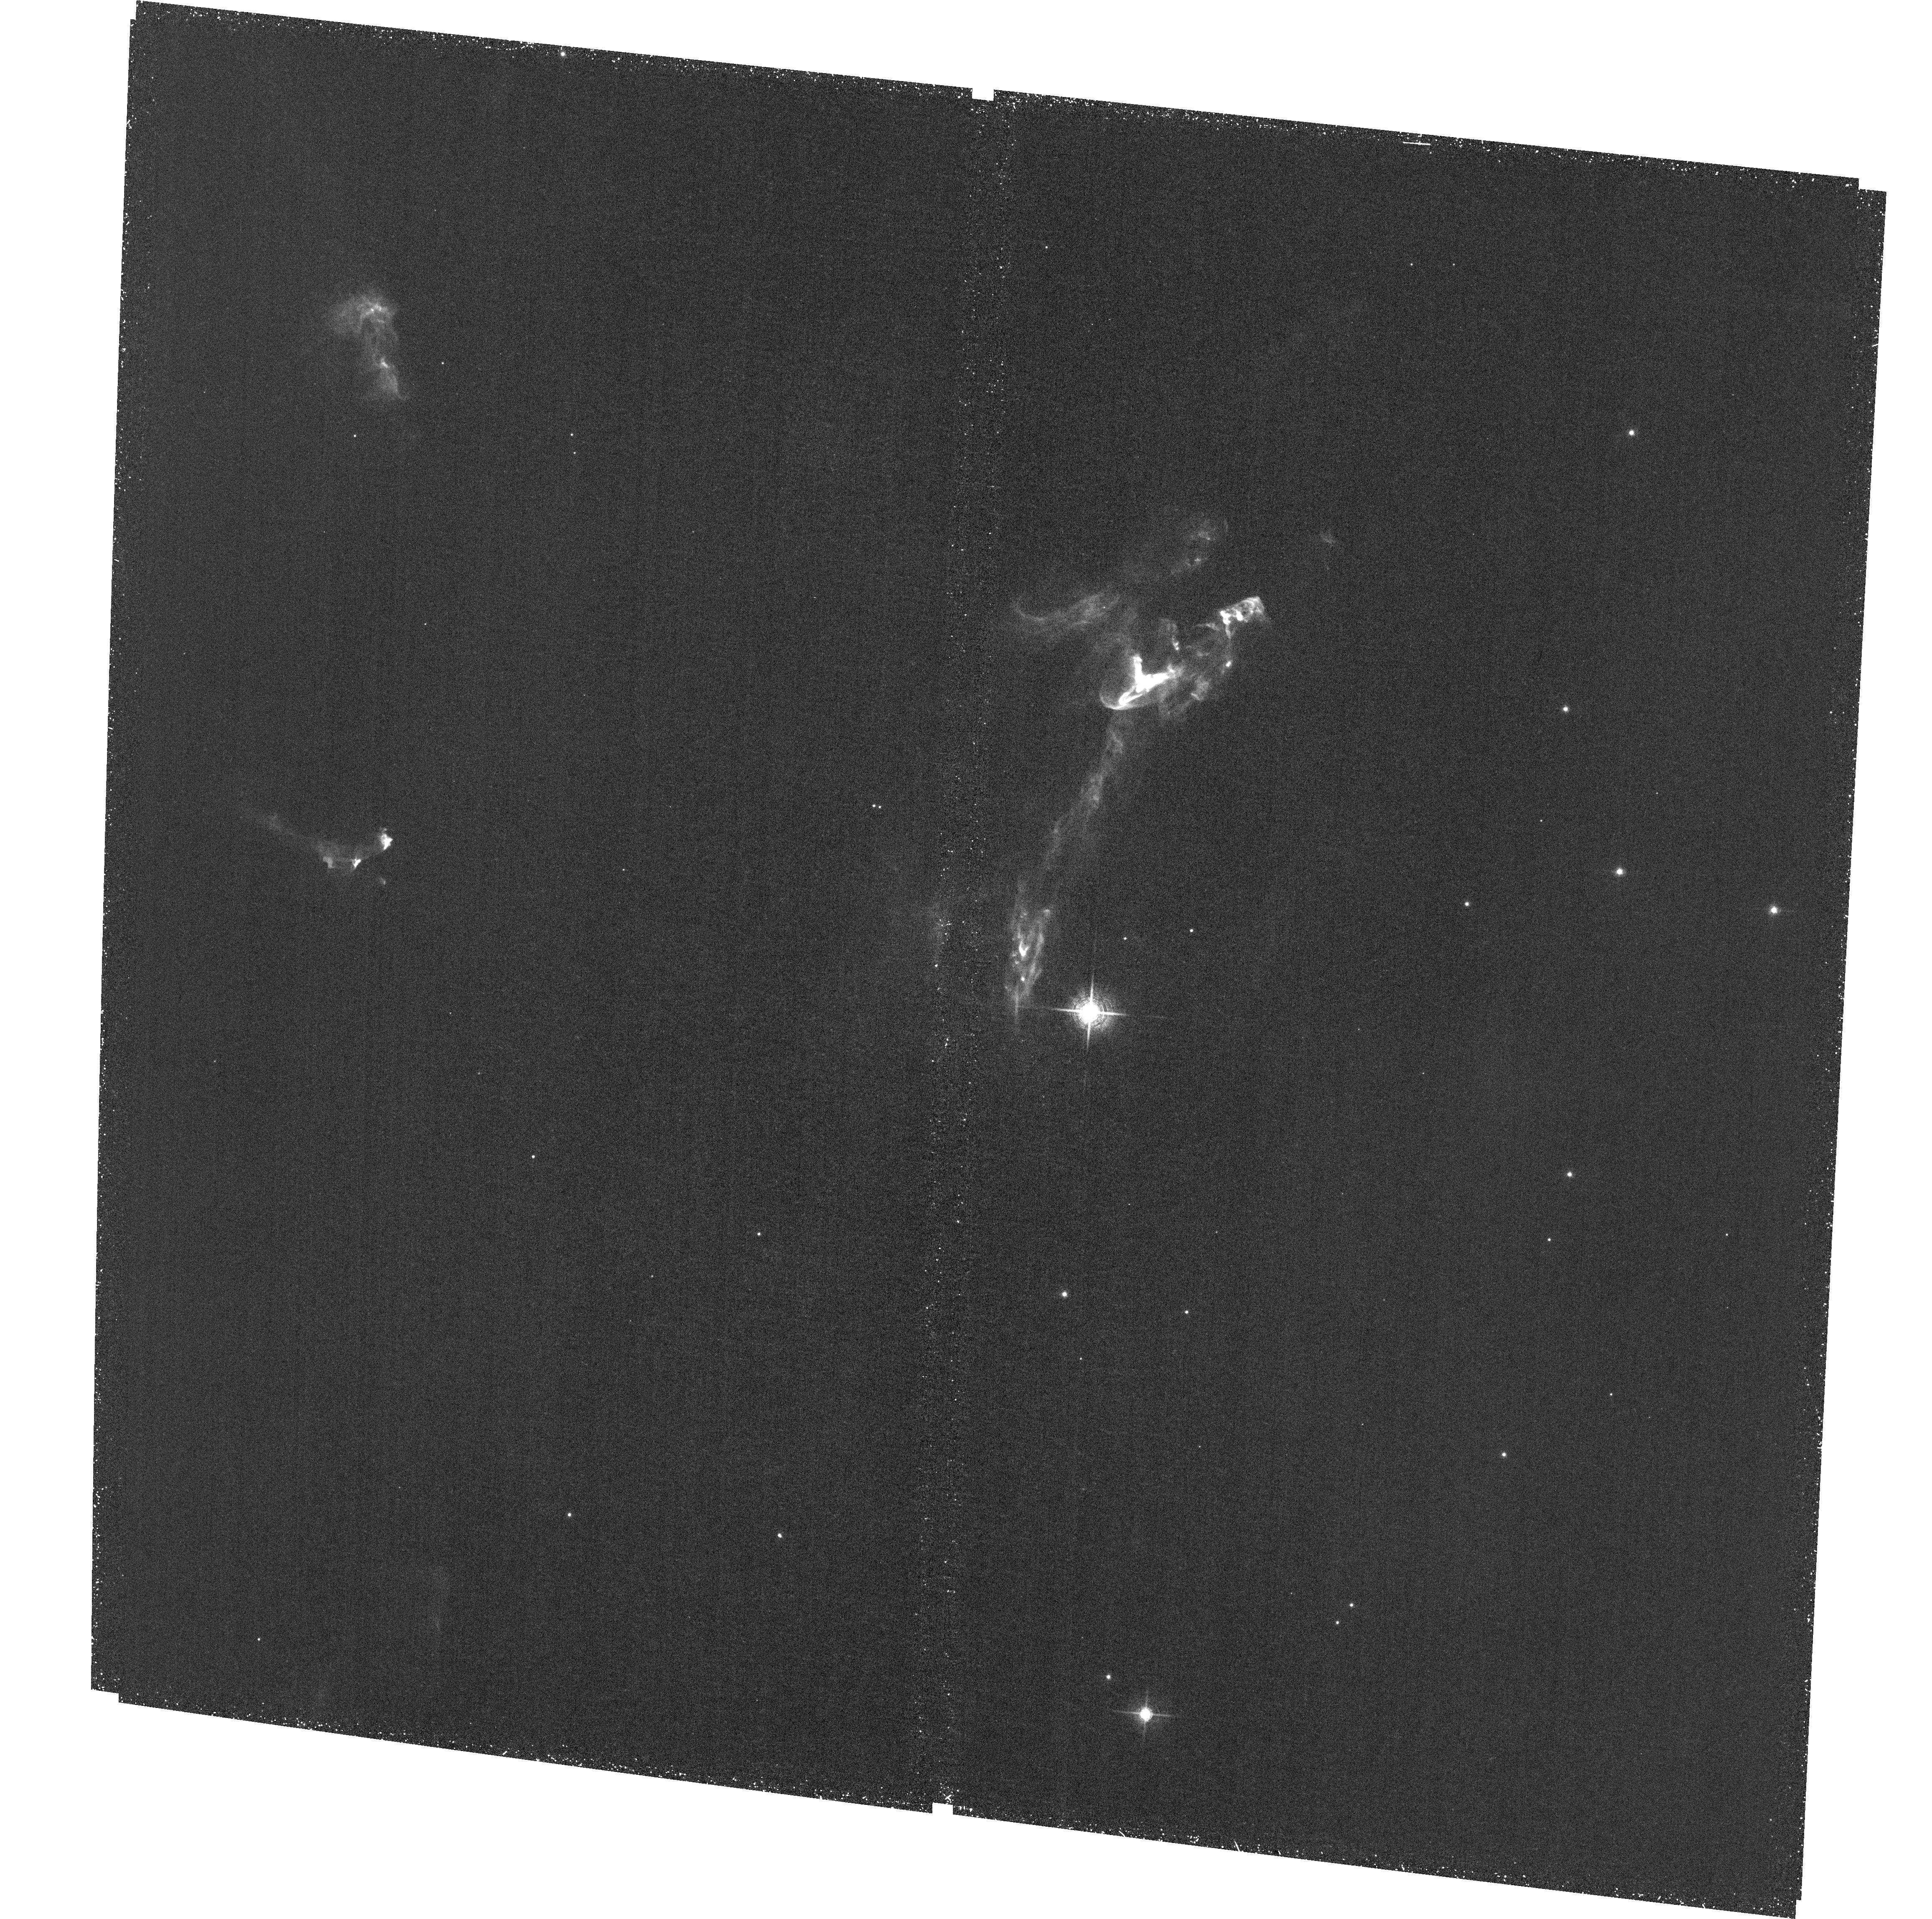
Target: field at RA 86.466°, Dec -0.094°. Instrument: ACS/WFC. Filter: F658N. Exposure: 1.4 h. Observation ID: hst_13485_04_acs_wfc_f658n_jc9o04

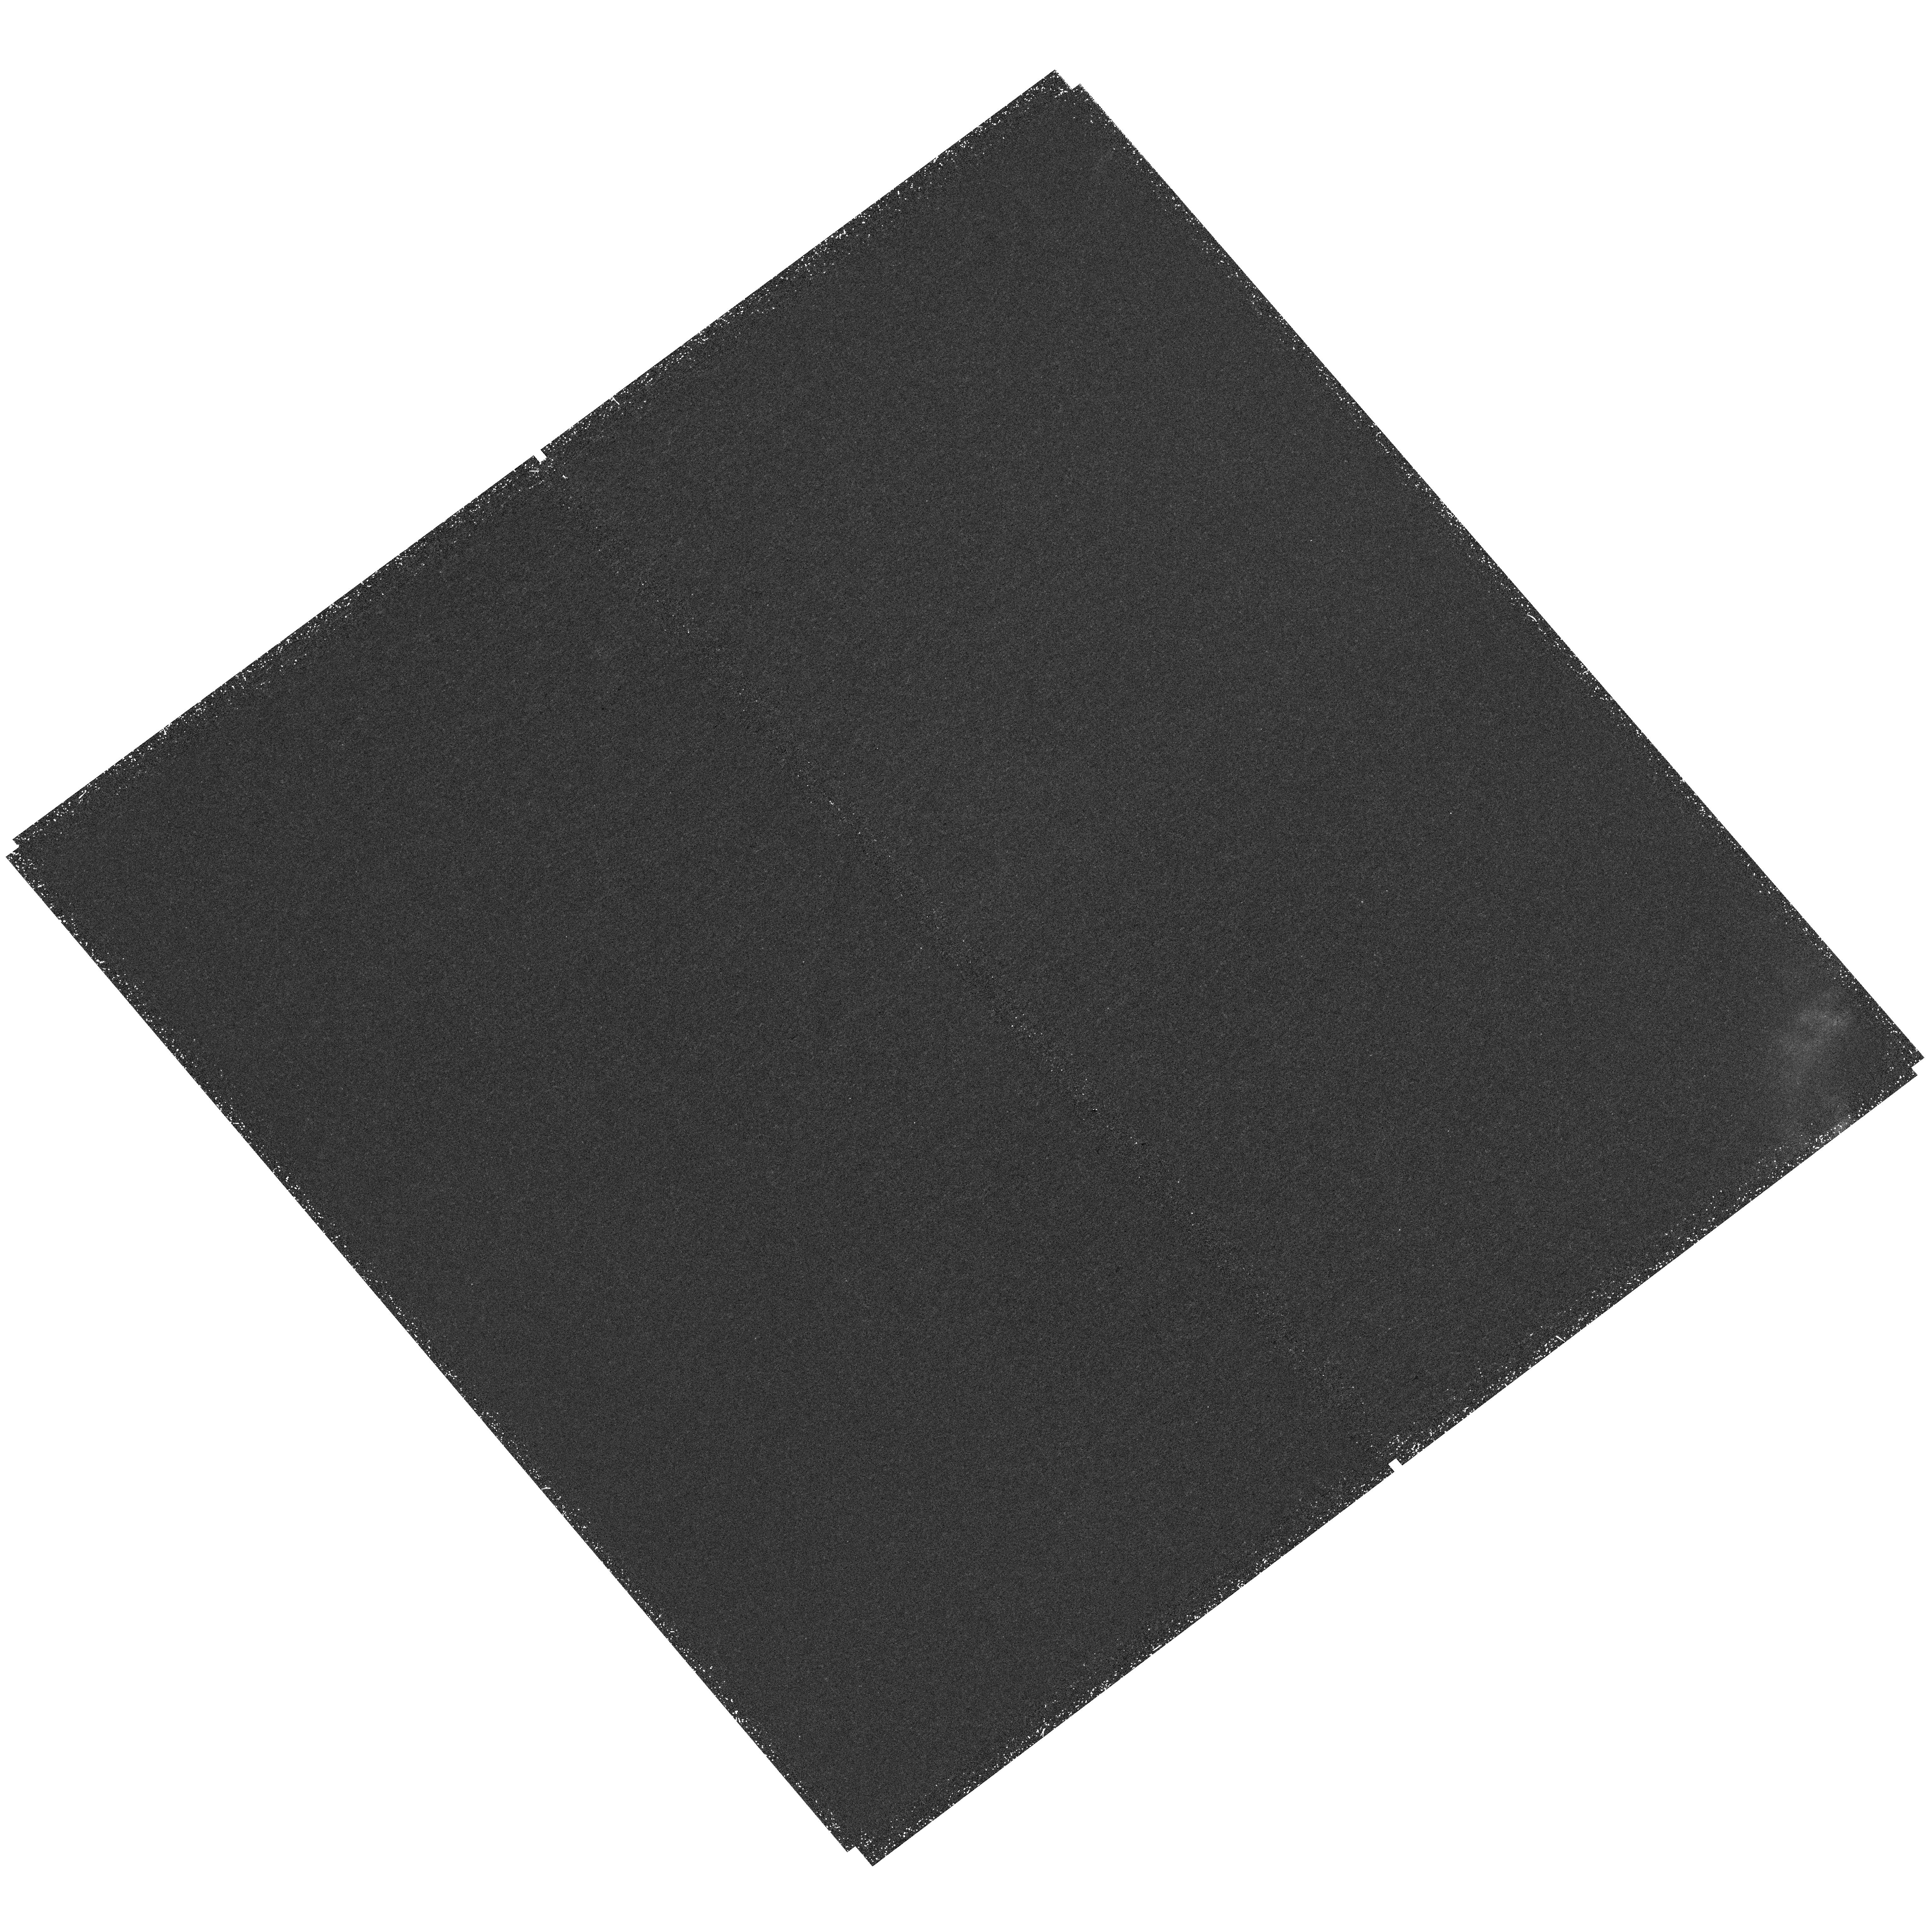
Target: HH24. Instrument: WFC3/UVIS. Filter: F656N. Exposure: 1.5 h. Observation ID: hst_13485_01_wfc3_uvis_f656n_ic9o01

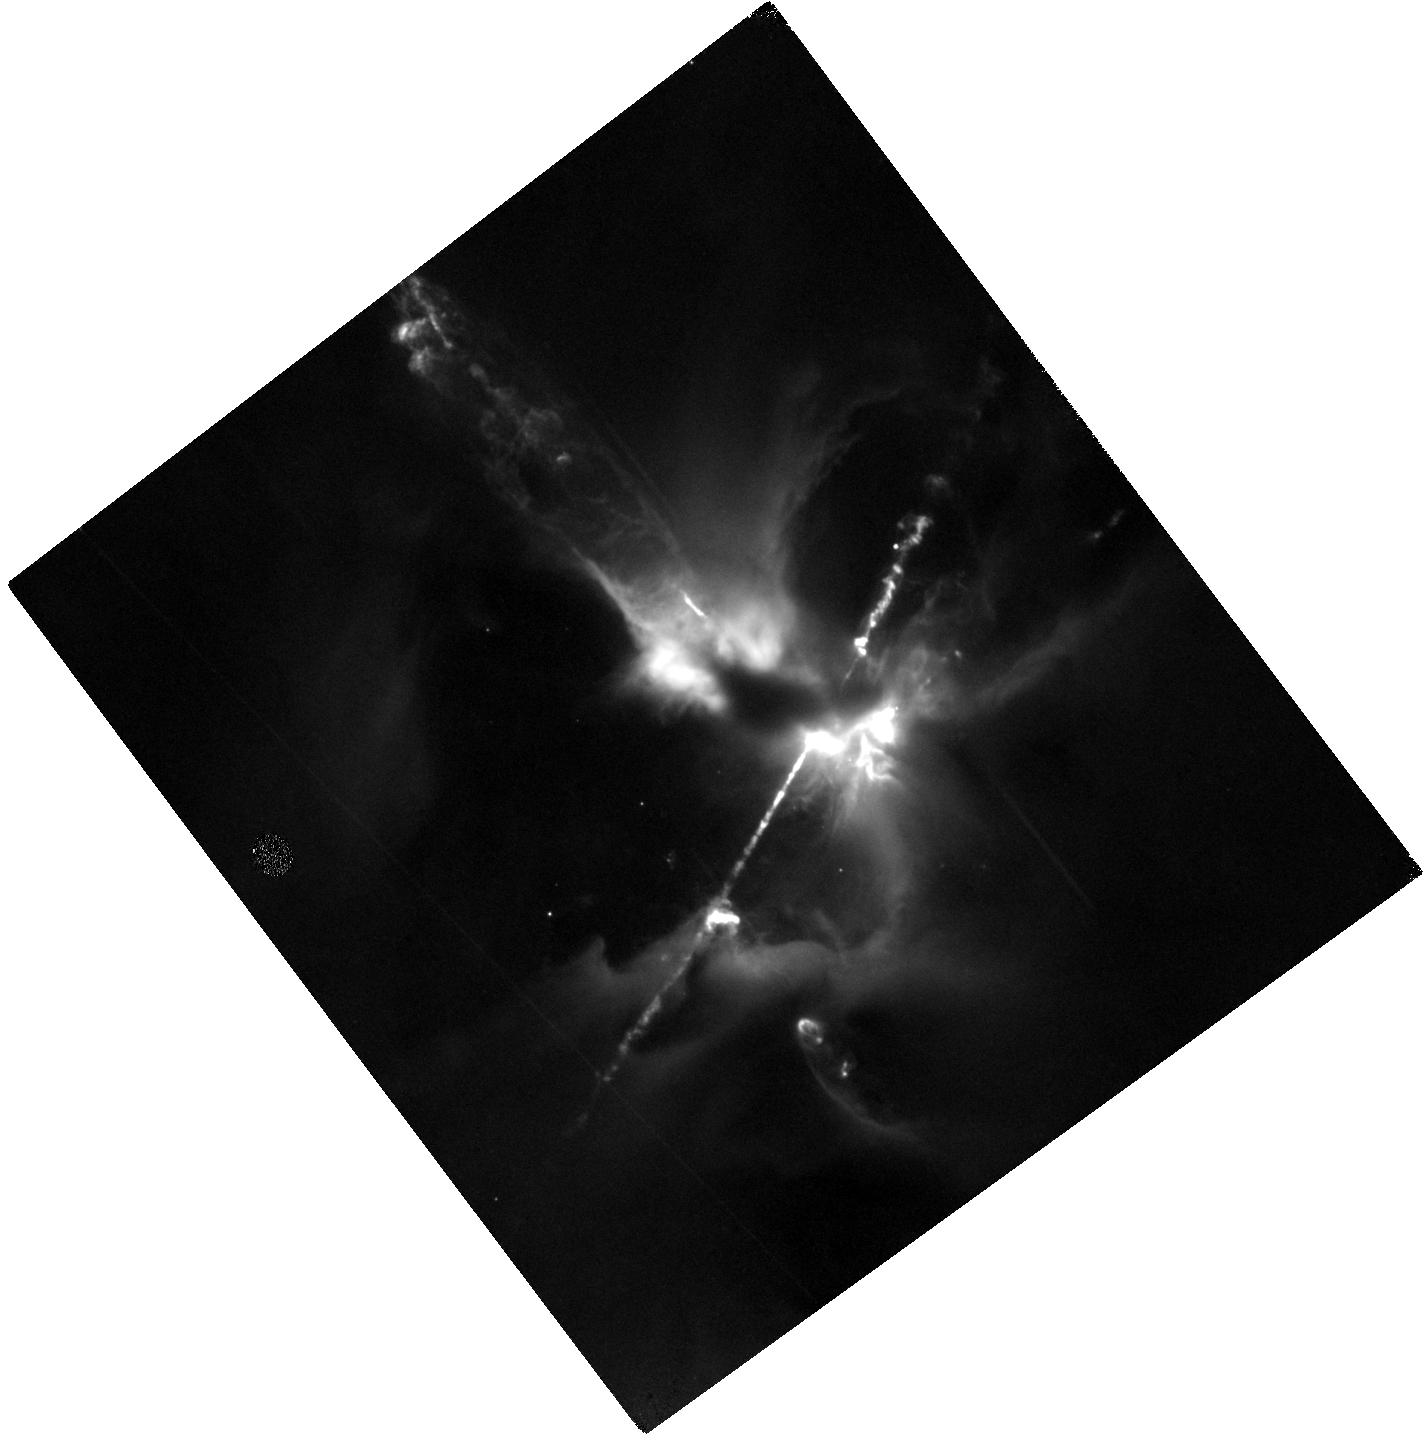
Target: HH24JET4. Instrument: WFC3/IR. Filter: F164N. Exposure: 1.5 h. Observation ID: hst_13485_03_wfc3_ir_f164n_ic9o03

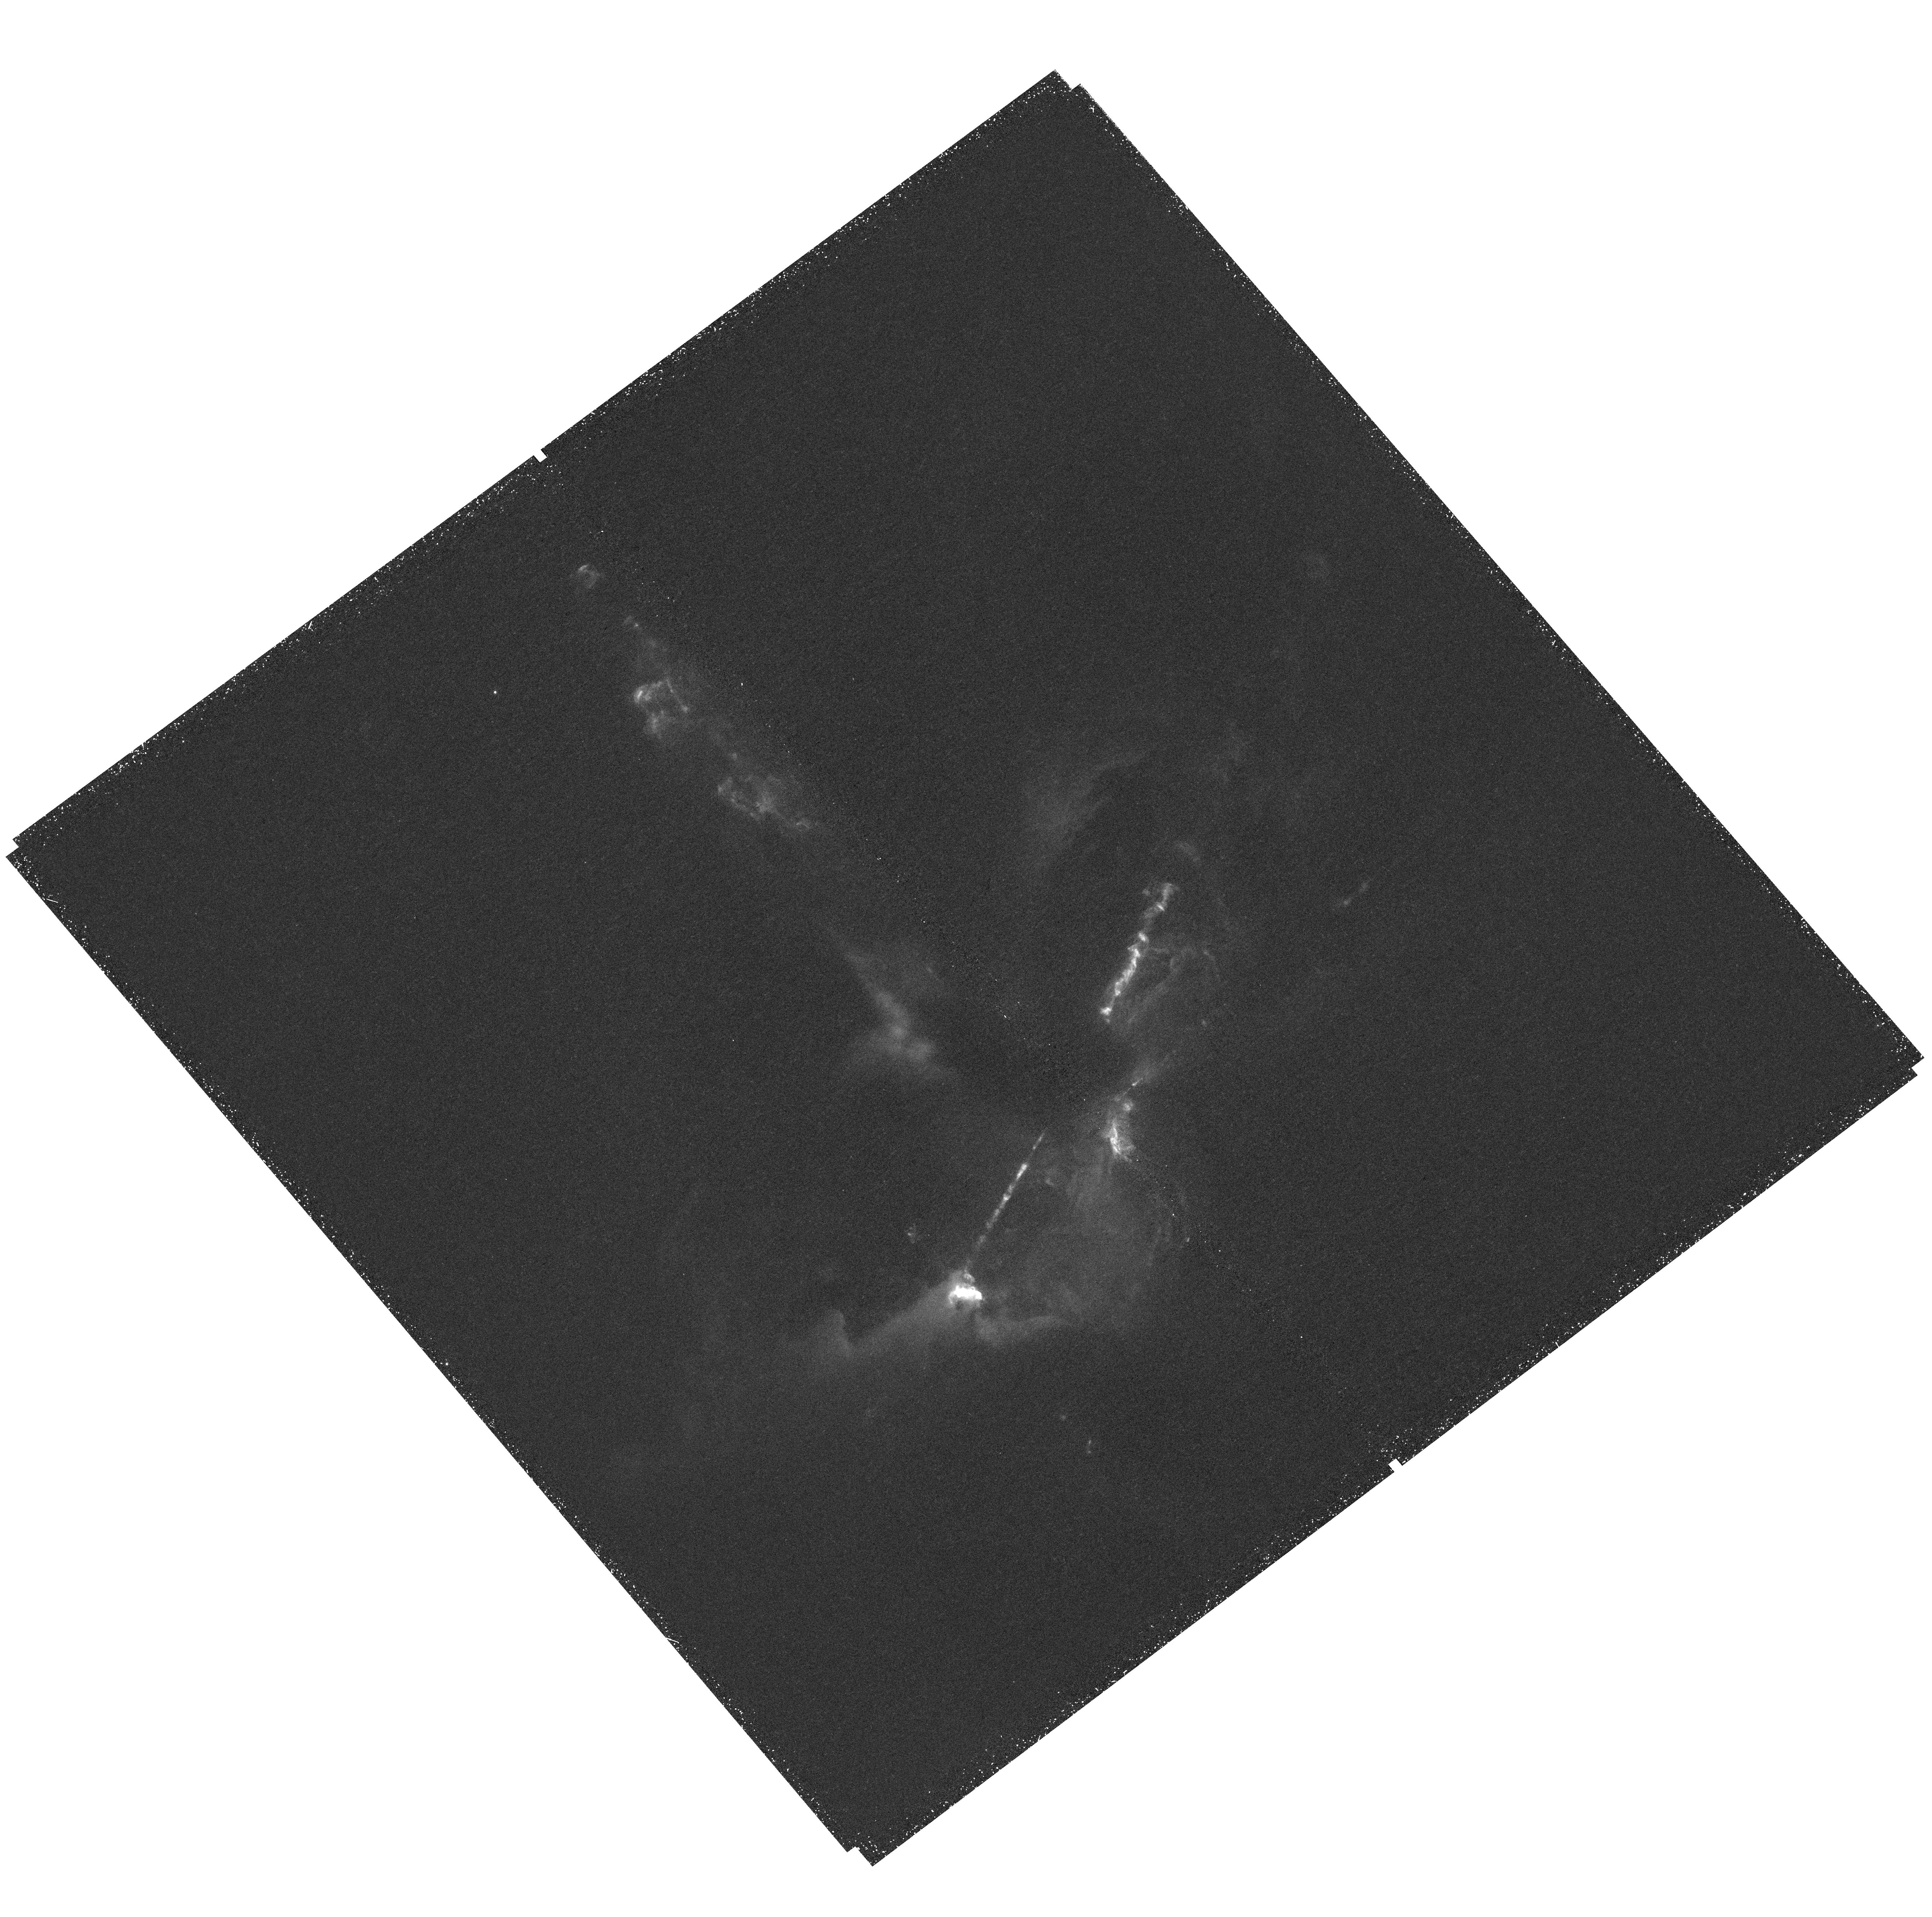
Target: HH24. Instrument: WFC3/UVIS. Filter: F673N. Exposure: 1.5 h. Observation ID: hst_13485_02_wfc3_uvis_f673n_ic9o02

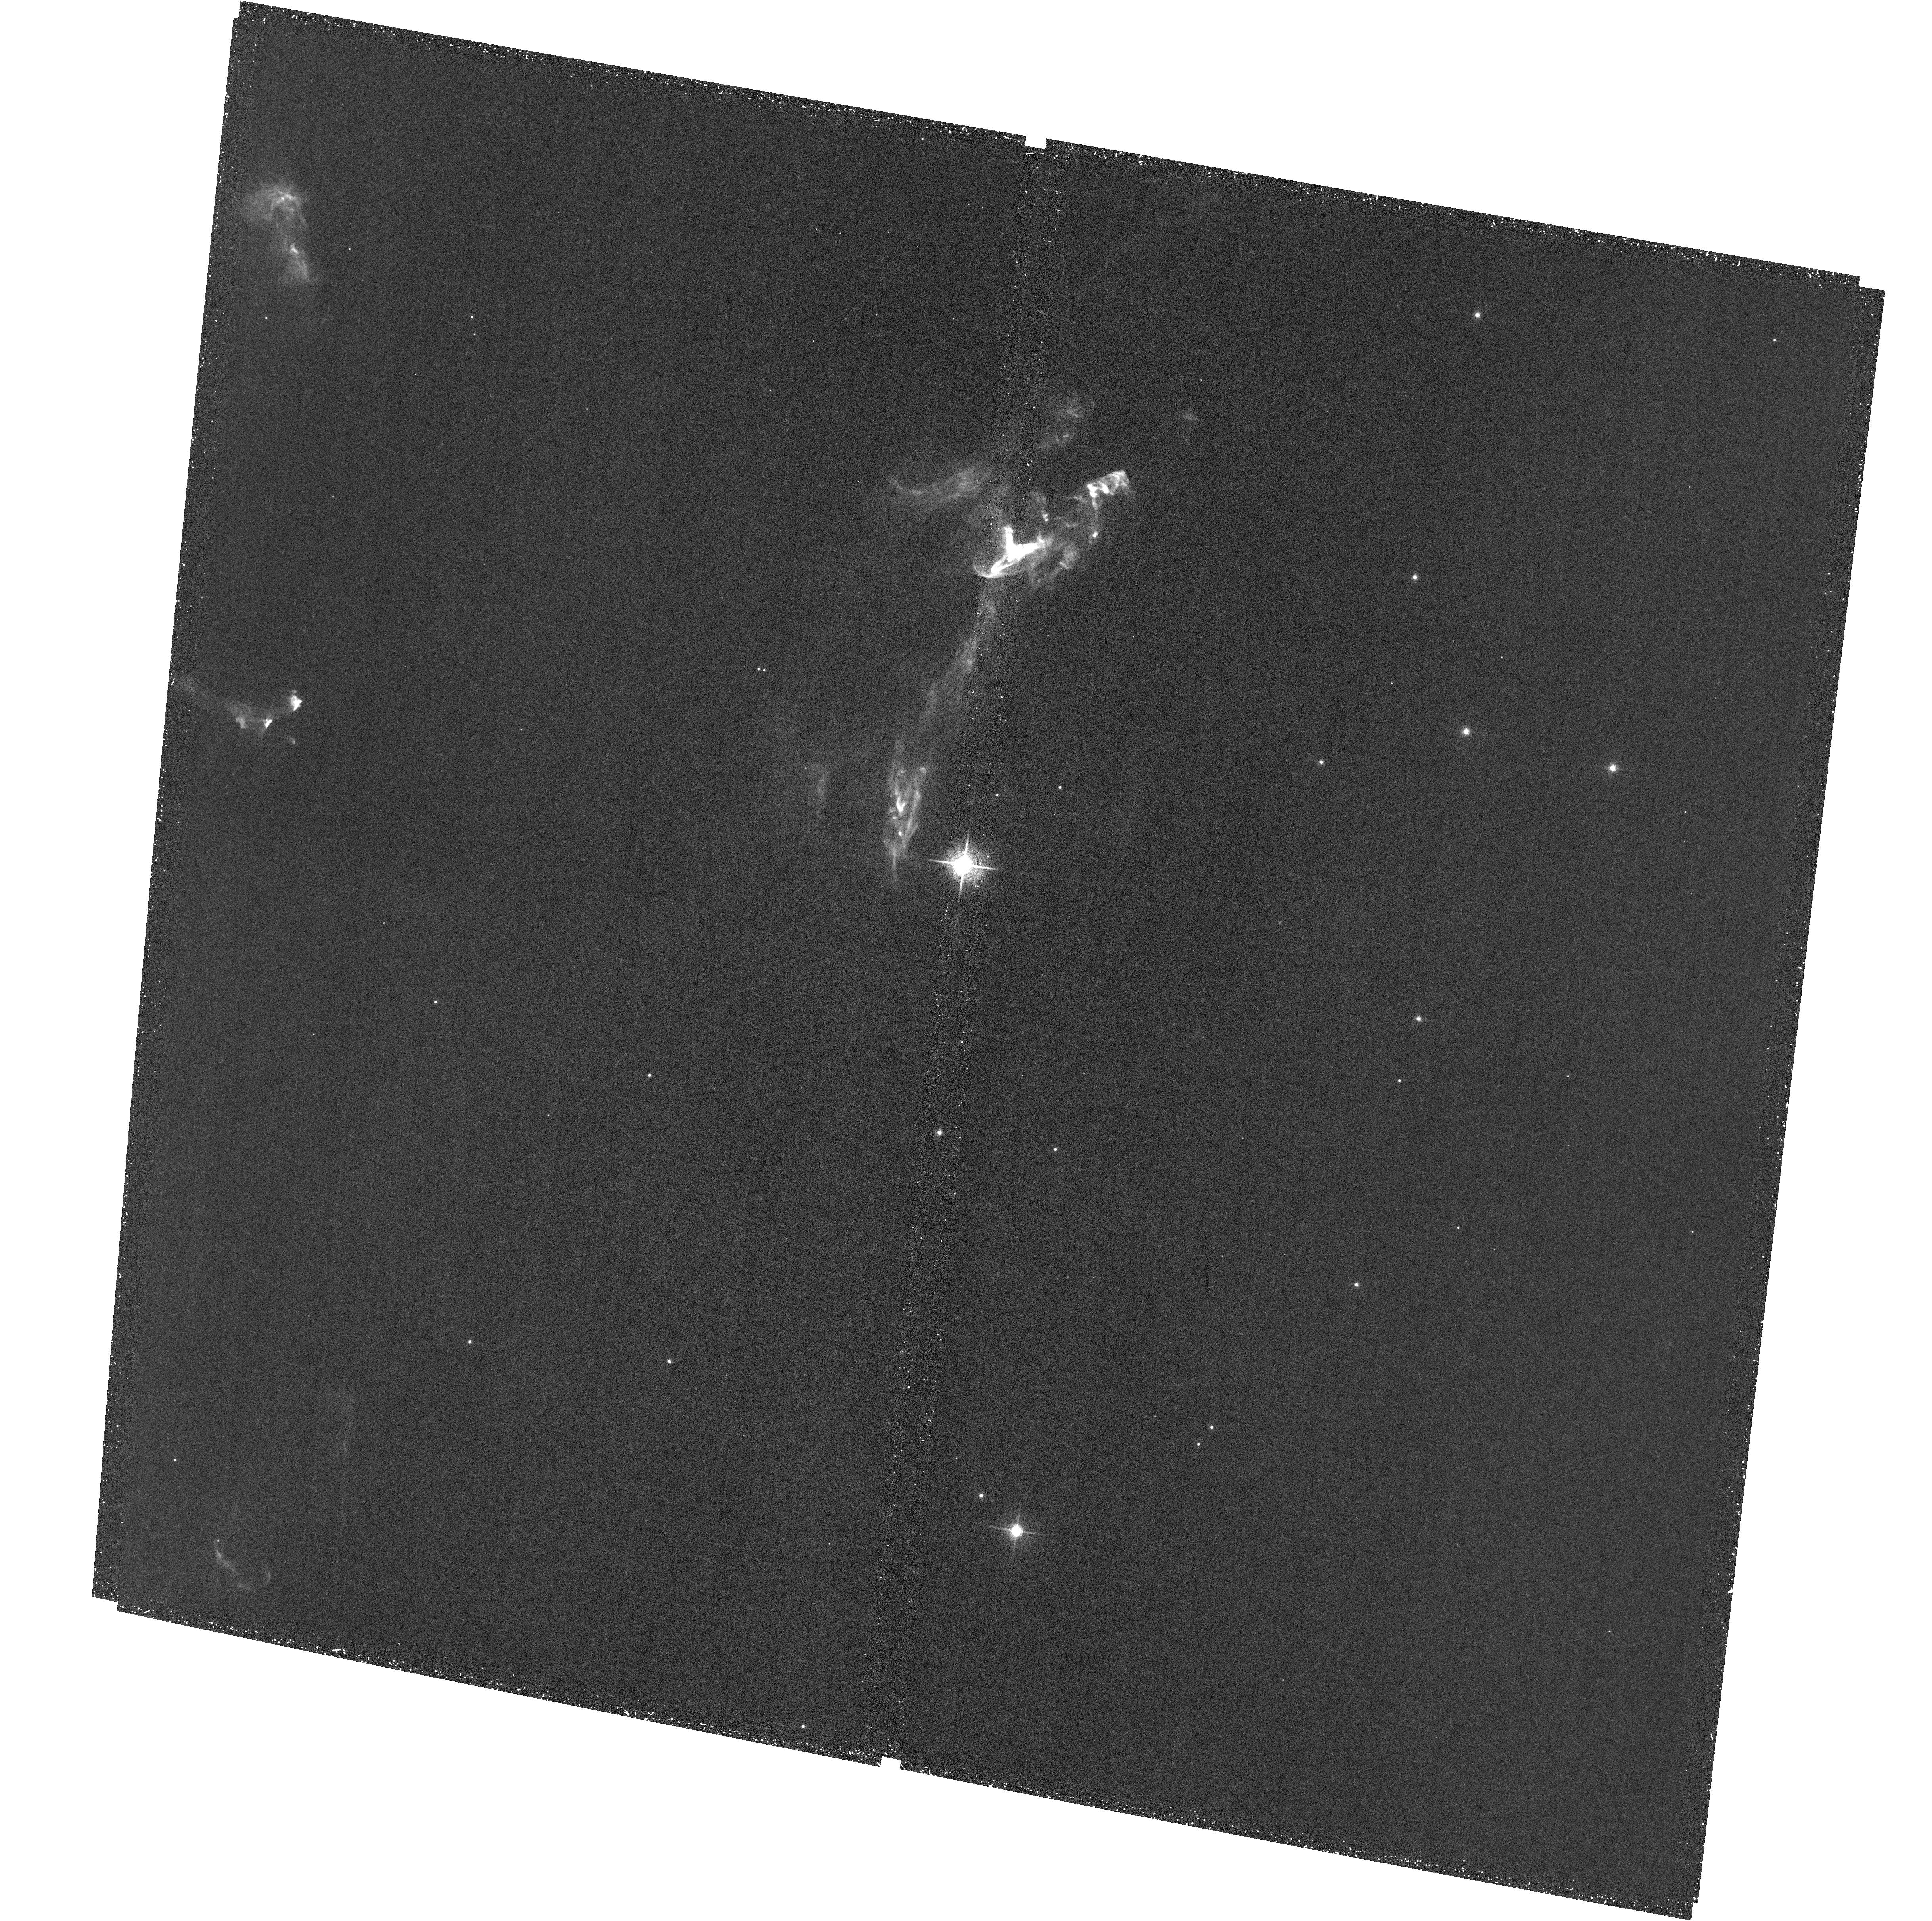
Target: field at RA 86.461°, Dec -0.100°. Instrument: ACS/WFC. Filter: F658N. Exposure: 1.4 h. Observation ID: hst_13485_02_acs_wfc_f658n_jc9o02

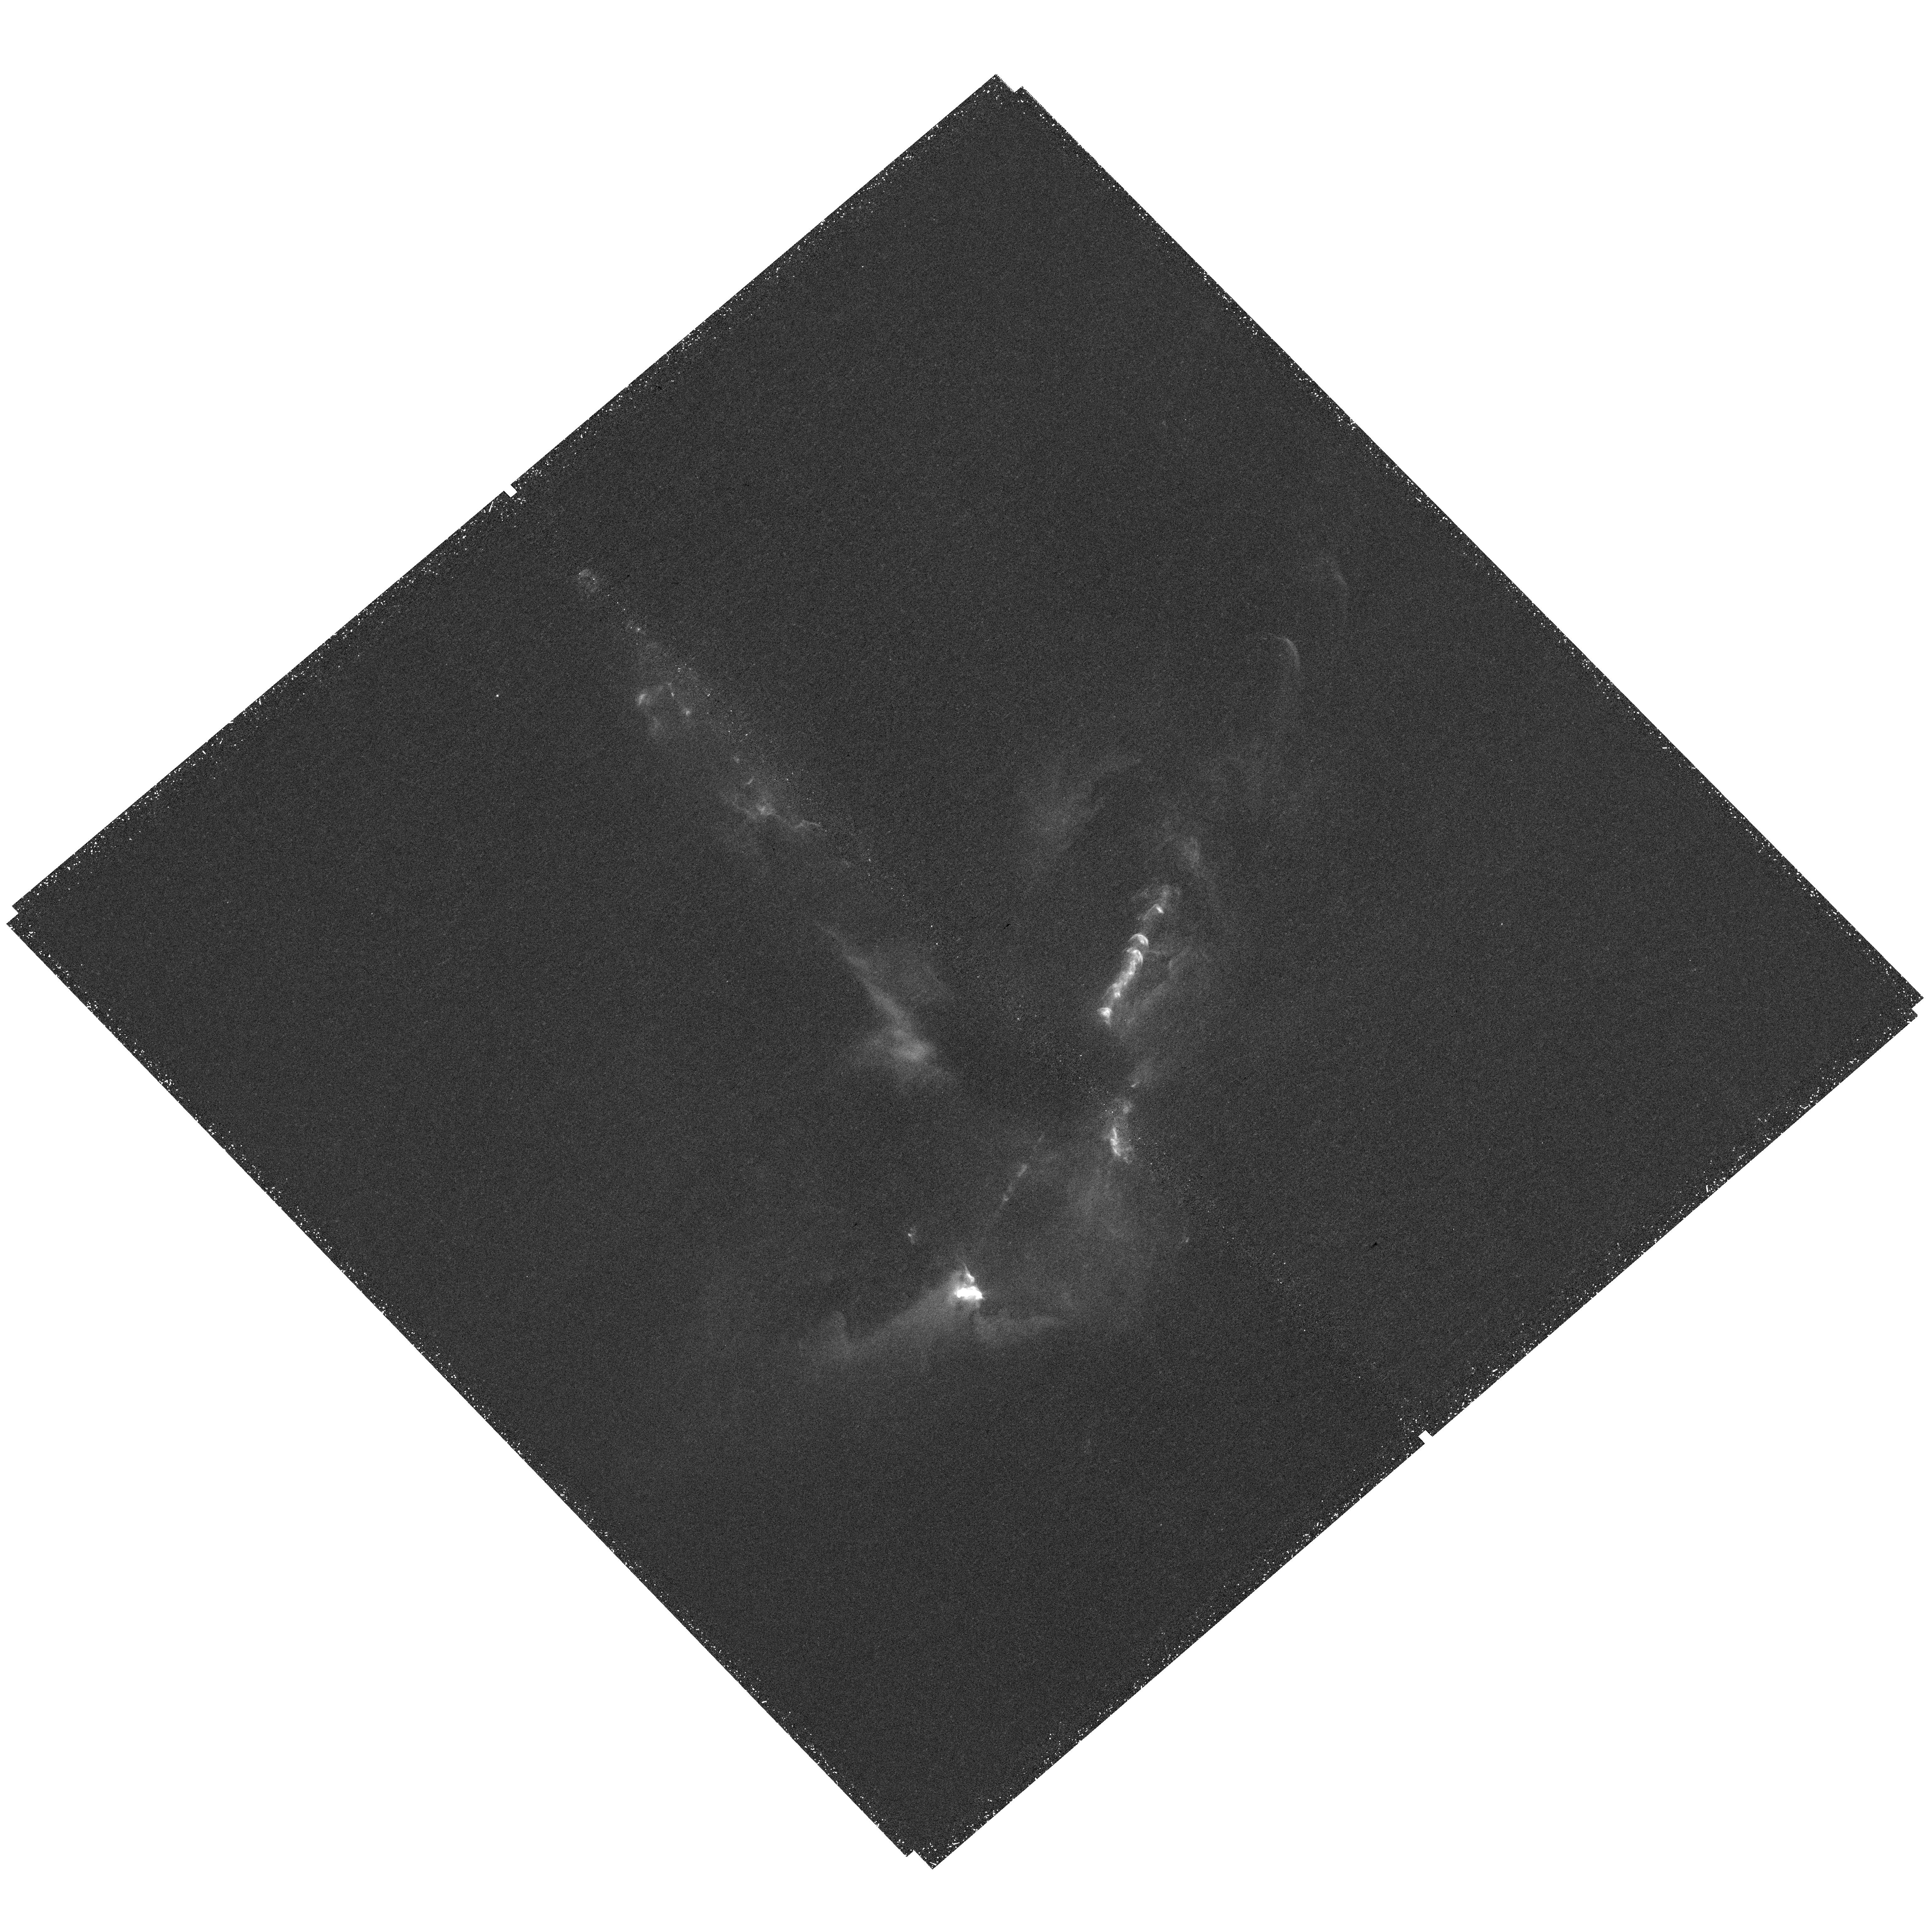
Target: HH24. Instrument: WFC3/UVIS. Filter: F656N. Exposure: 1.5 h. Observation ID: hst_13485_04_wfc3_uvis_f656n_ic9o04

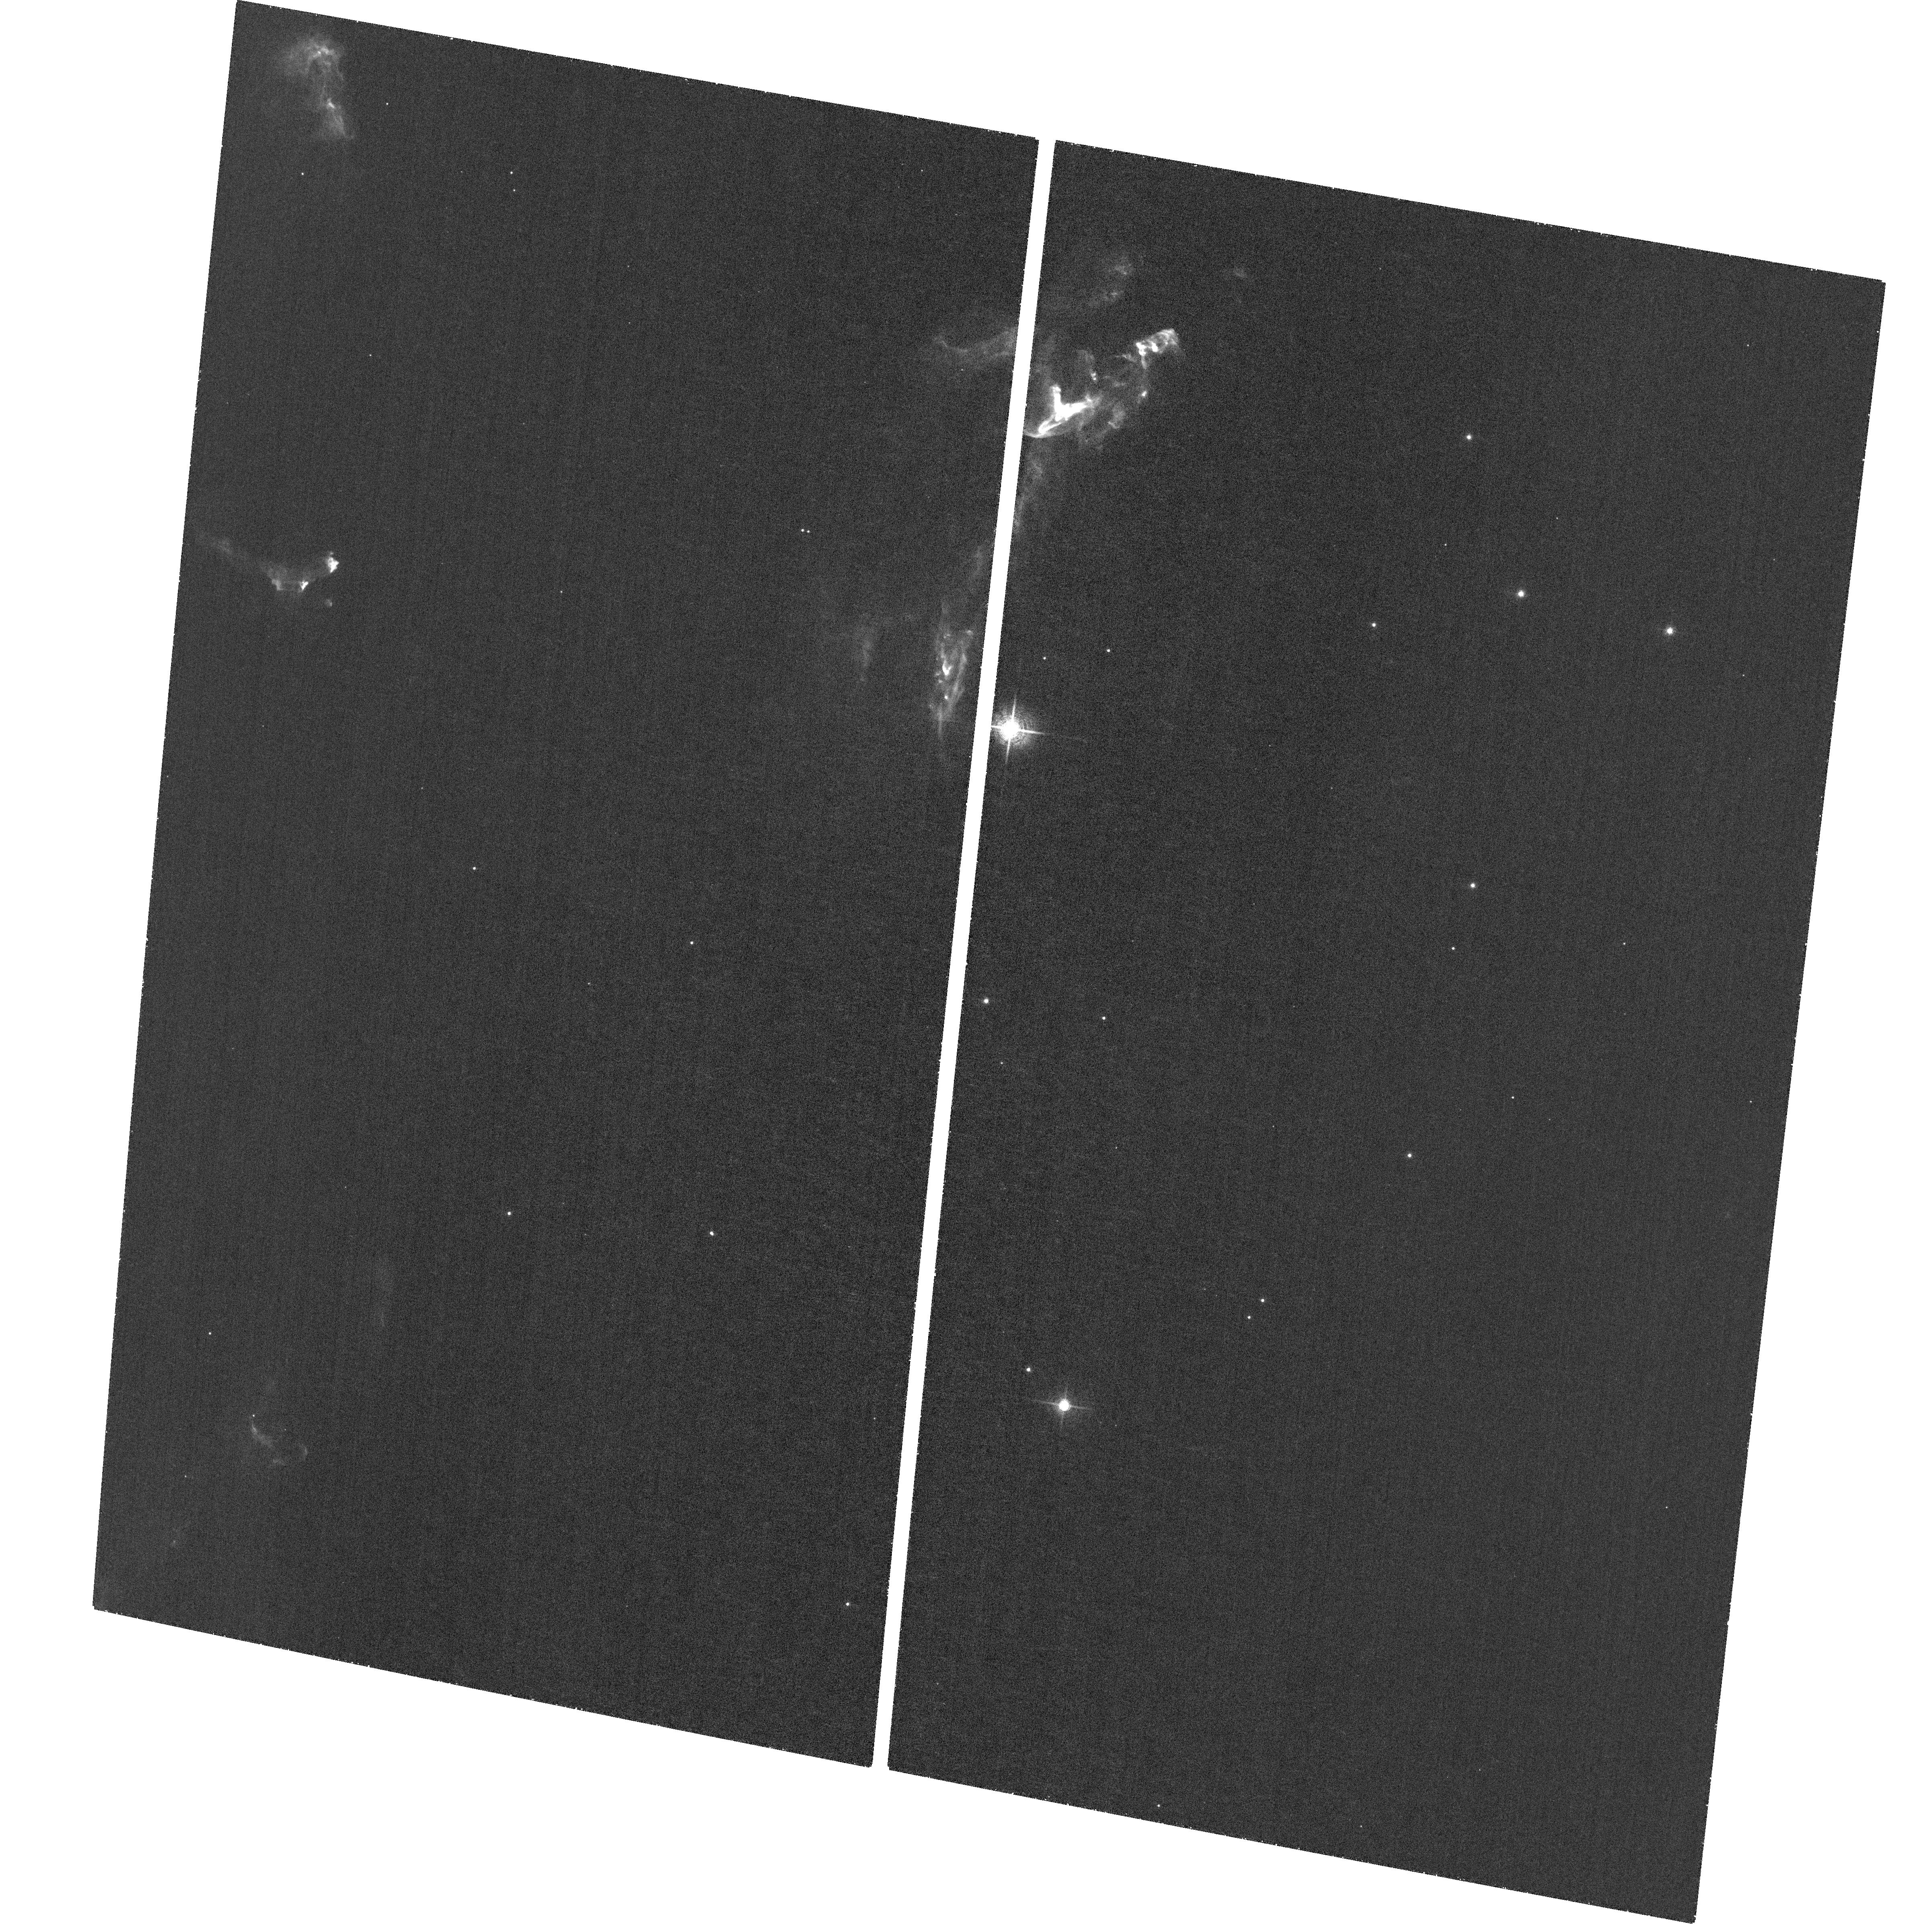
Target: field at RA 86.463°, Dec -0.104°. Instrument: ACS/WFC. Filter: F658N. Exposure: 1.3 h. Observation ID: hst_13485_03_acs_wfc_f658n_jc9o03

The HH 24 Jet Complex: Collimated and Colliding Jets from a Newborn Multiple Stellar System (PI: Reipurth, Bo)

The HH 24 complex constitutes the richest concentration of collimated bright Herbig-Haro jets known, and they originate from a small grouping of newborn binary and multiple systems. At least 6 jets are identified in deep groundbased optical interference images, and a similar number of sources in infrared images. We propose to do the first HST study of this complex, using H-alpha and [SII] filters. HST 0.05" to 0.1" angular resolution (20 to 40 AU at d~400 pc) is needed to resolve the shocks and their post-shock cooling layers for comparison with advanced numerical modeling. Our emphasis here is to explore outflows from a multiple system of newborn stars. Many of the jets show clear evidence of wiggling. The theory of jet motion from binary systems coupled with disk precession is now understood, and we will interpret the jet wiggles in this framework. Additionally, two of the HH 24 jets are showing evidence for a collision, a unique situation not seen anywhere else, and HST resolution is needed for comparison with gas-dynamic studies of jet-jet collisions. Two of the HH 24 jets are bright in the infrared [FeII] 1.644 line. In this line the main jet can be traced all the way to the source, which is the most important region for understanding the effects of binarity on the jet structure. We also apply for a second-epoch [SII] image in Cycle 23. This allows us, in addition to deriving the bulk motion, to determine such processes as expansion of the jet beam, sideways ejection in a working surface, turbulent and chaotic motions, and the effect of instabilities.